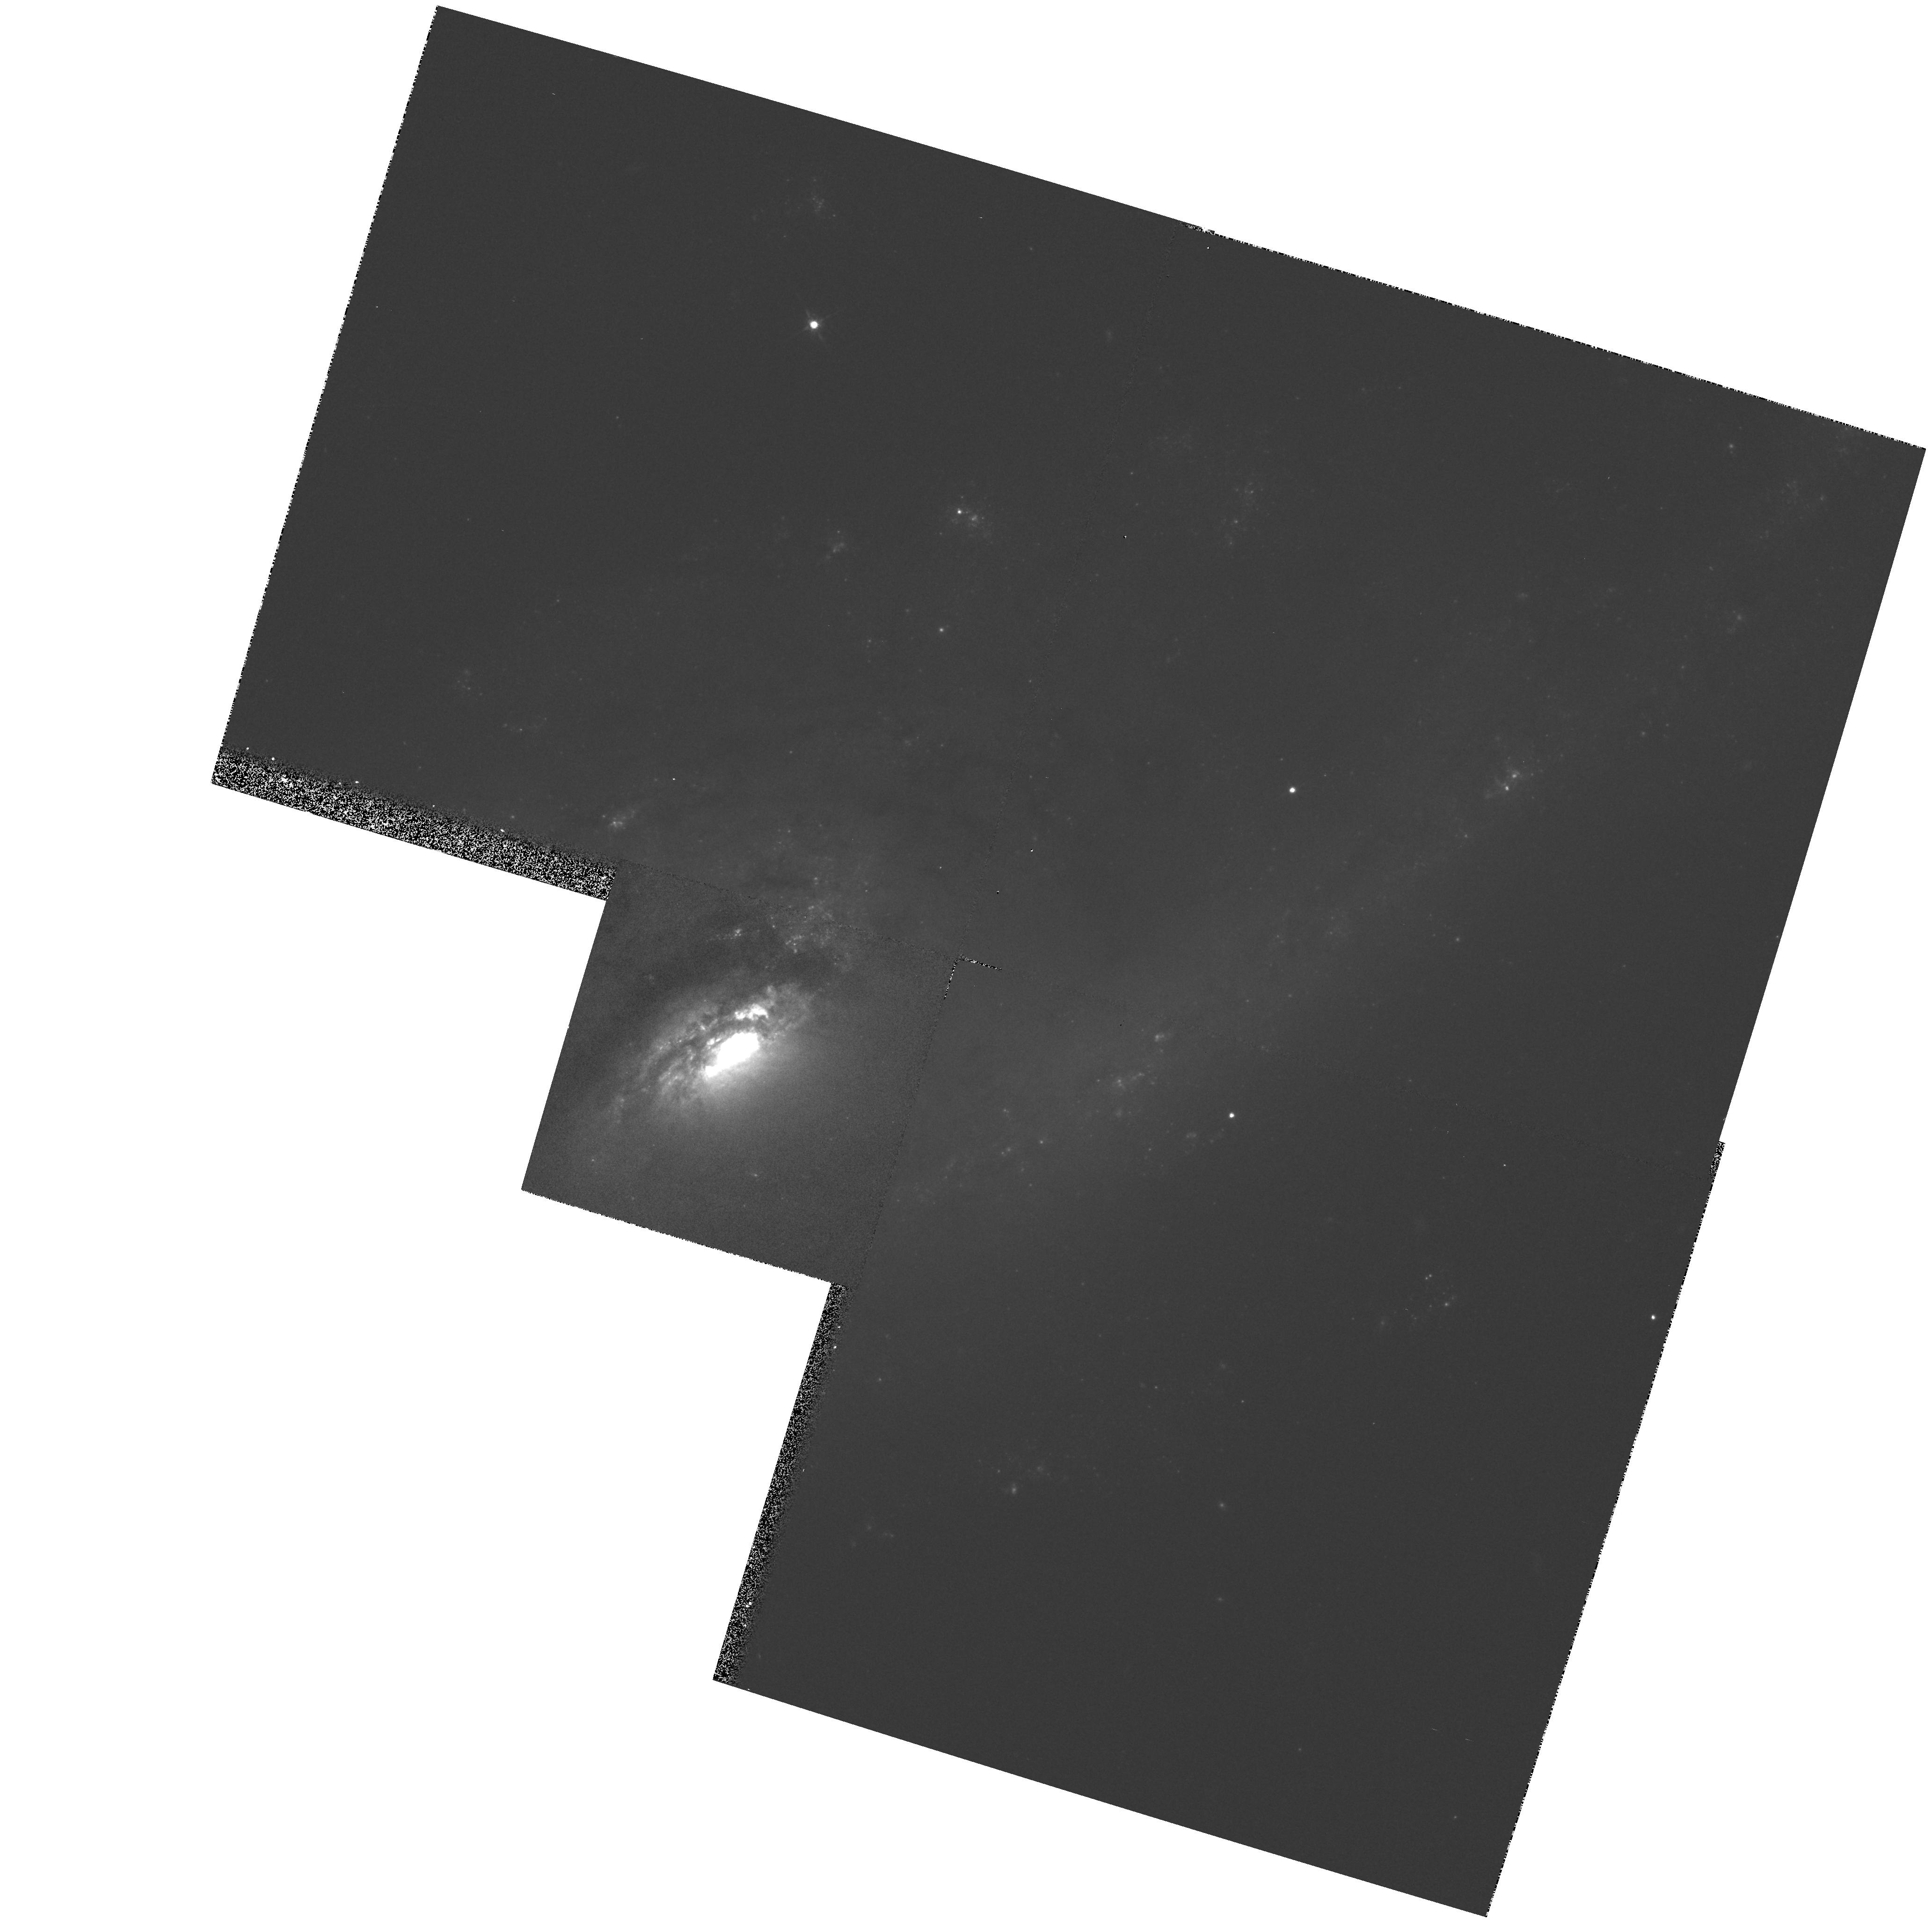
Target: NGC4536
Instrument: WFPC2/PC
Filter: F675W
Exposure: 5 min
Observation ID: hst_5375_06_wfpc2_pc_f675w_u2dt06

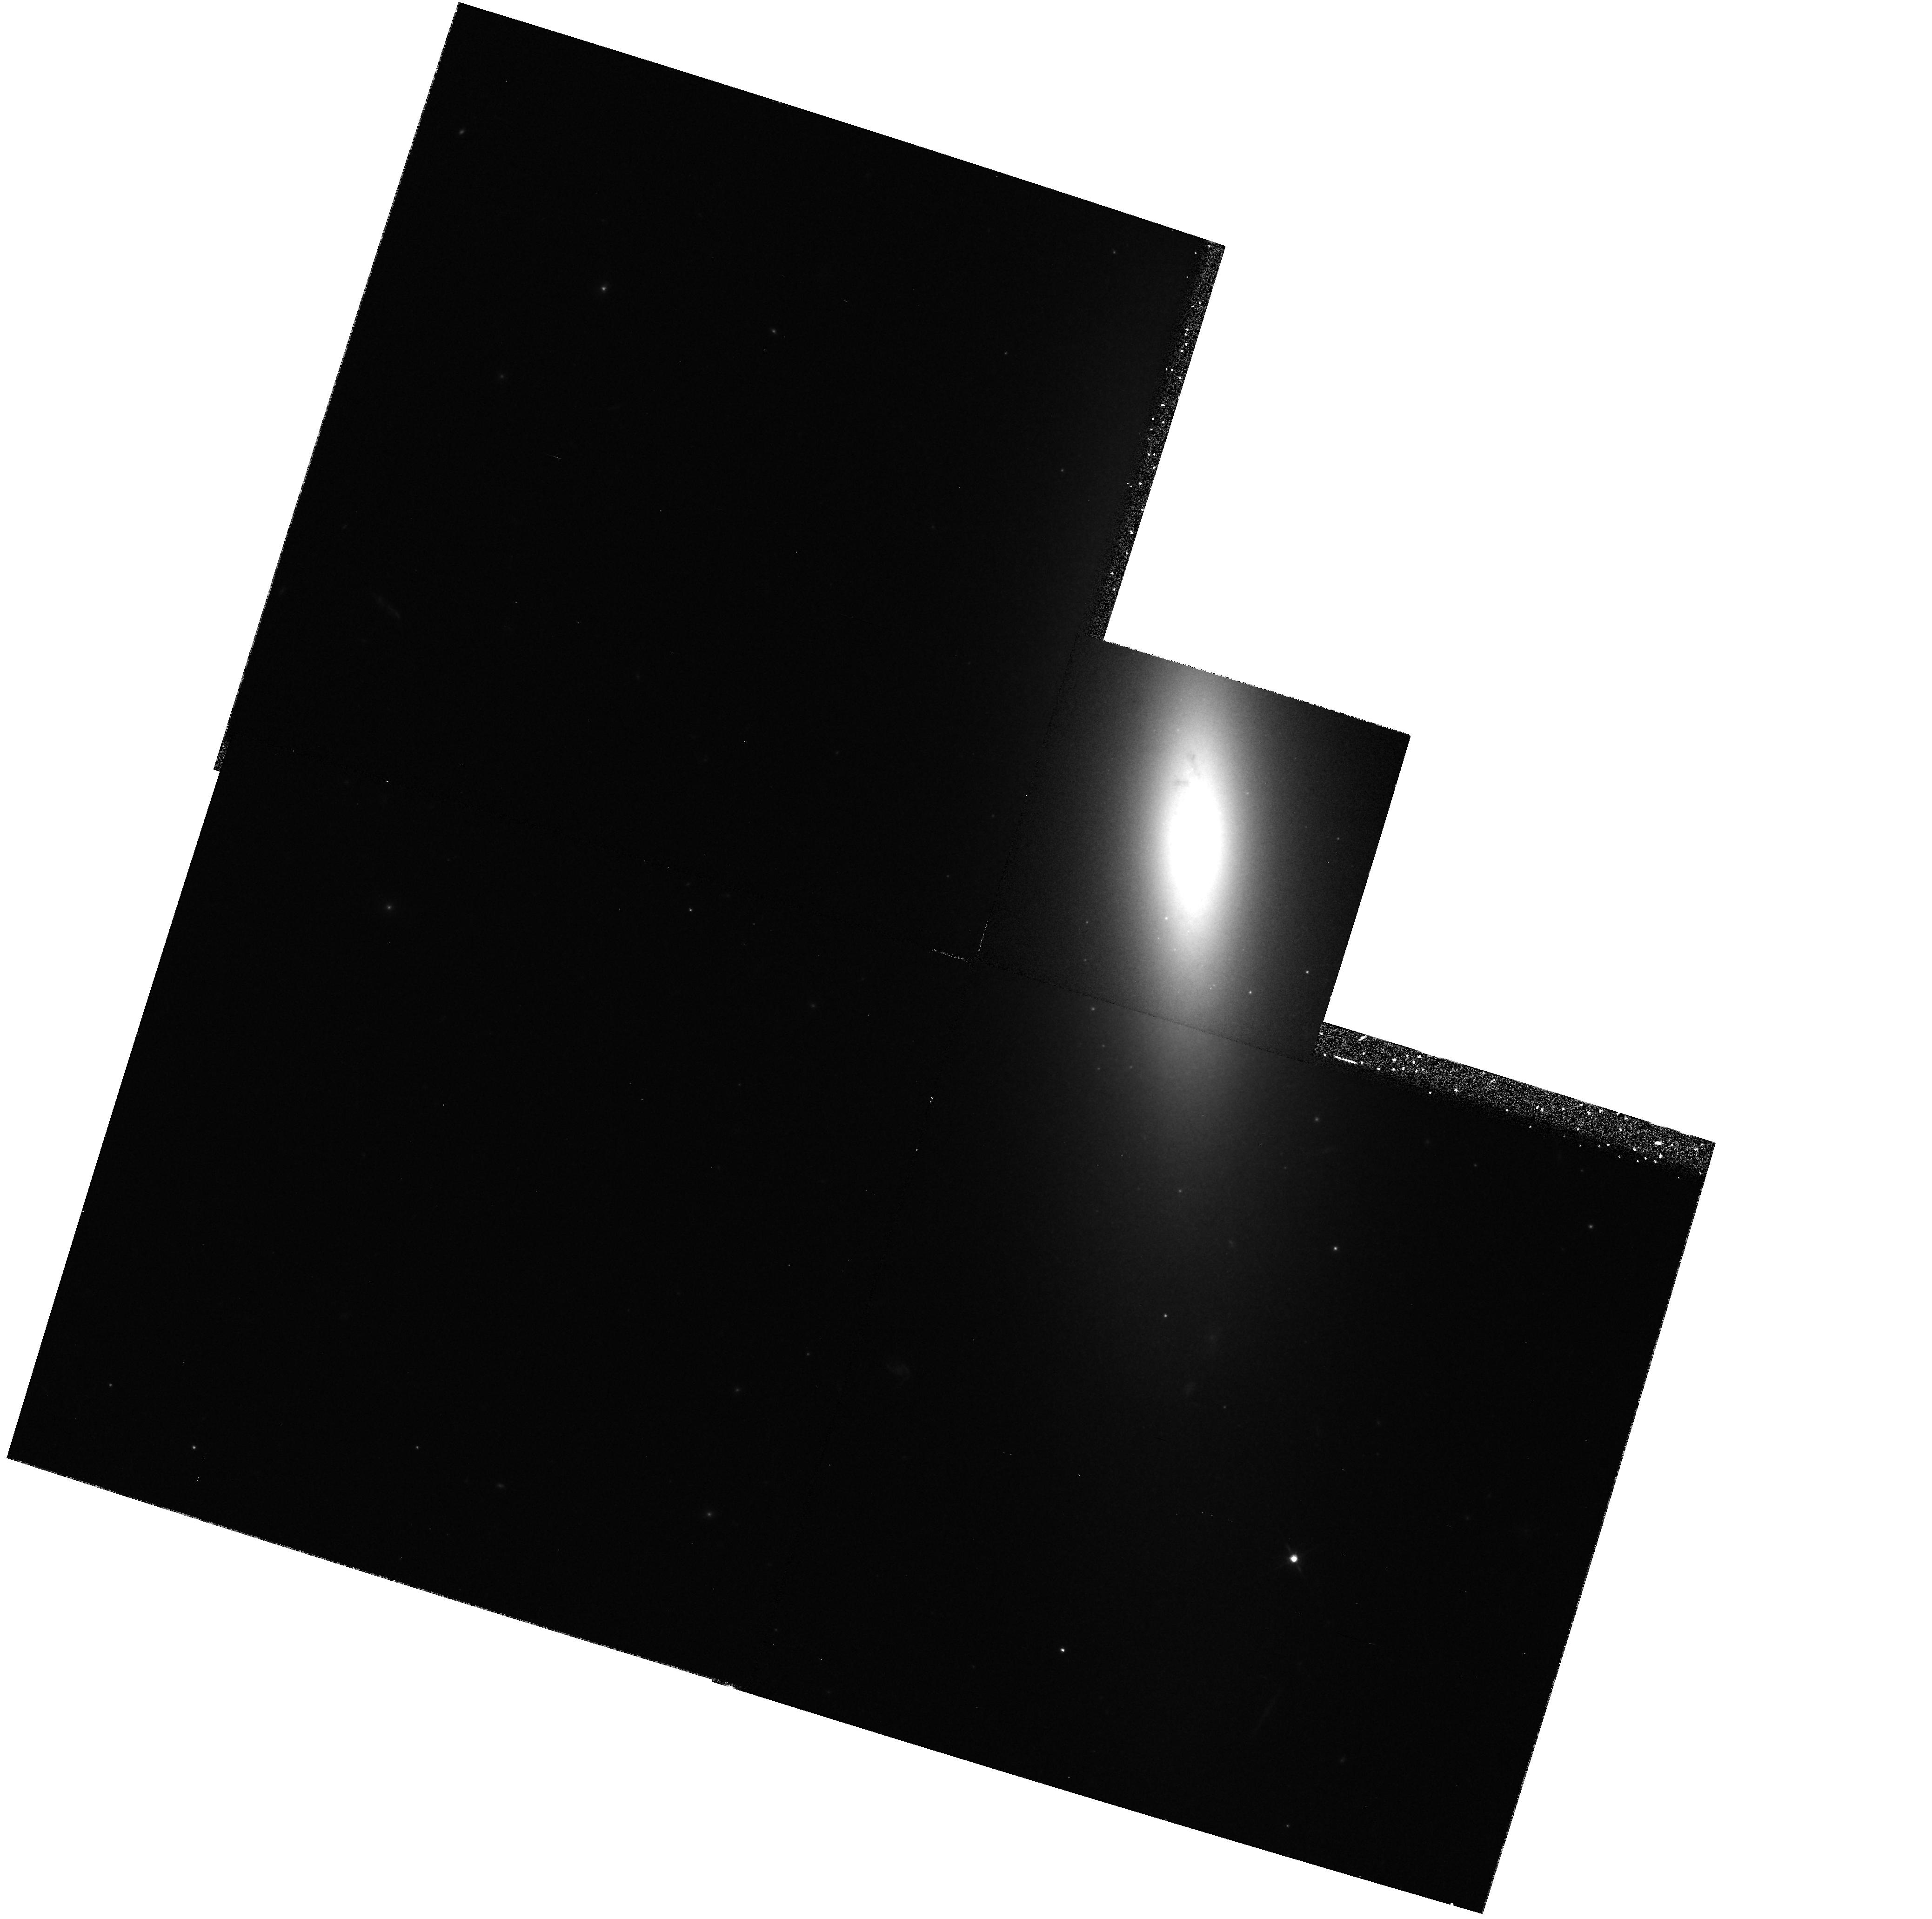
Target: NGC4550
Instrument: WFPC2/PC
Filter: F814W
Exposure: 20 min
Observation ID: hst_5375_07_wfpc2_pc_f814w_u2dt07

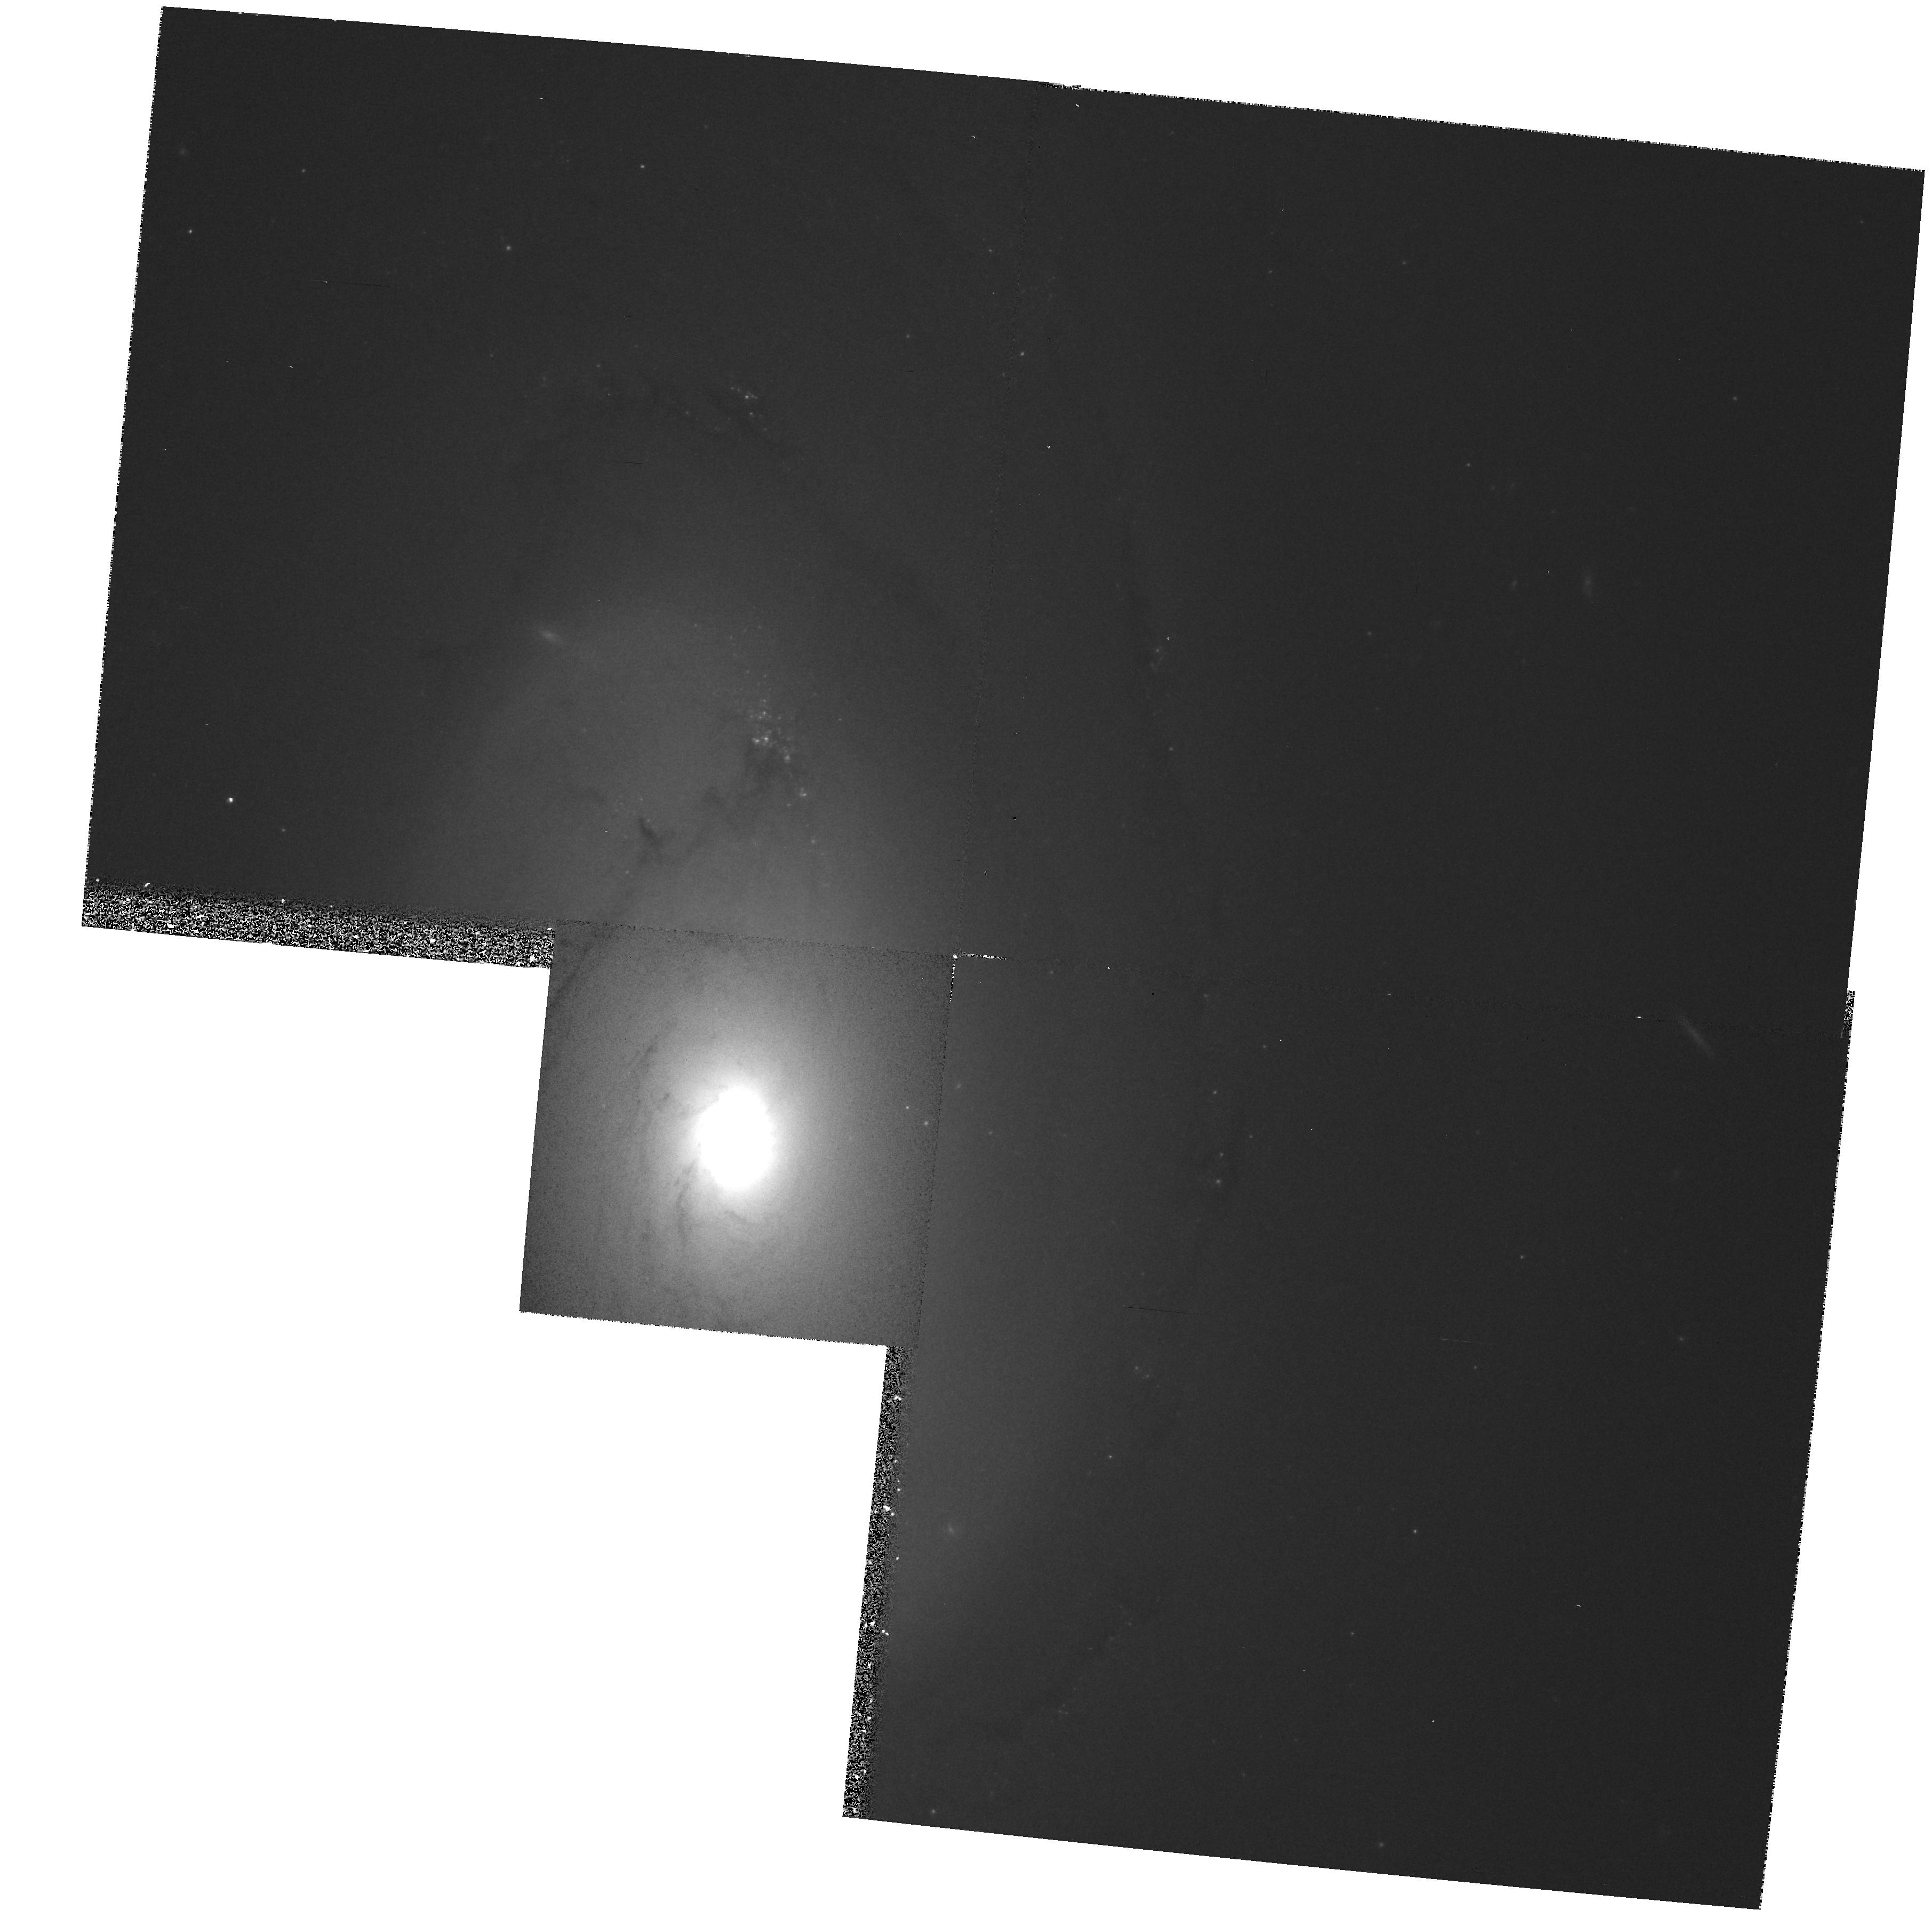
Target: NGC4450
Instrument: WFPC2/PC
Filter: F814W
Exposure: 9 min
Observation ID: hst_5375_04_wfpc2_pc_f814w_u2dt04

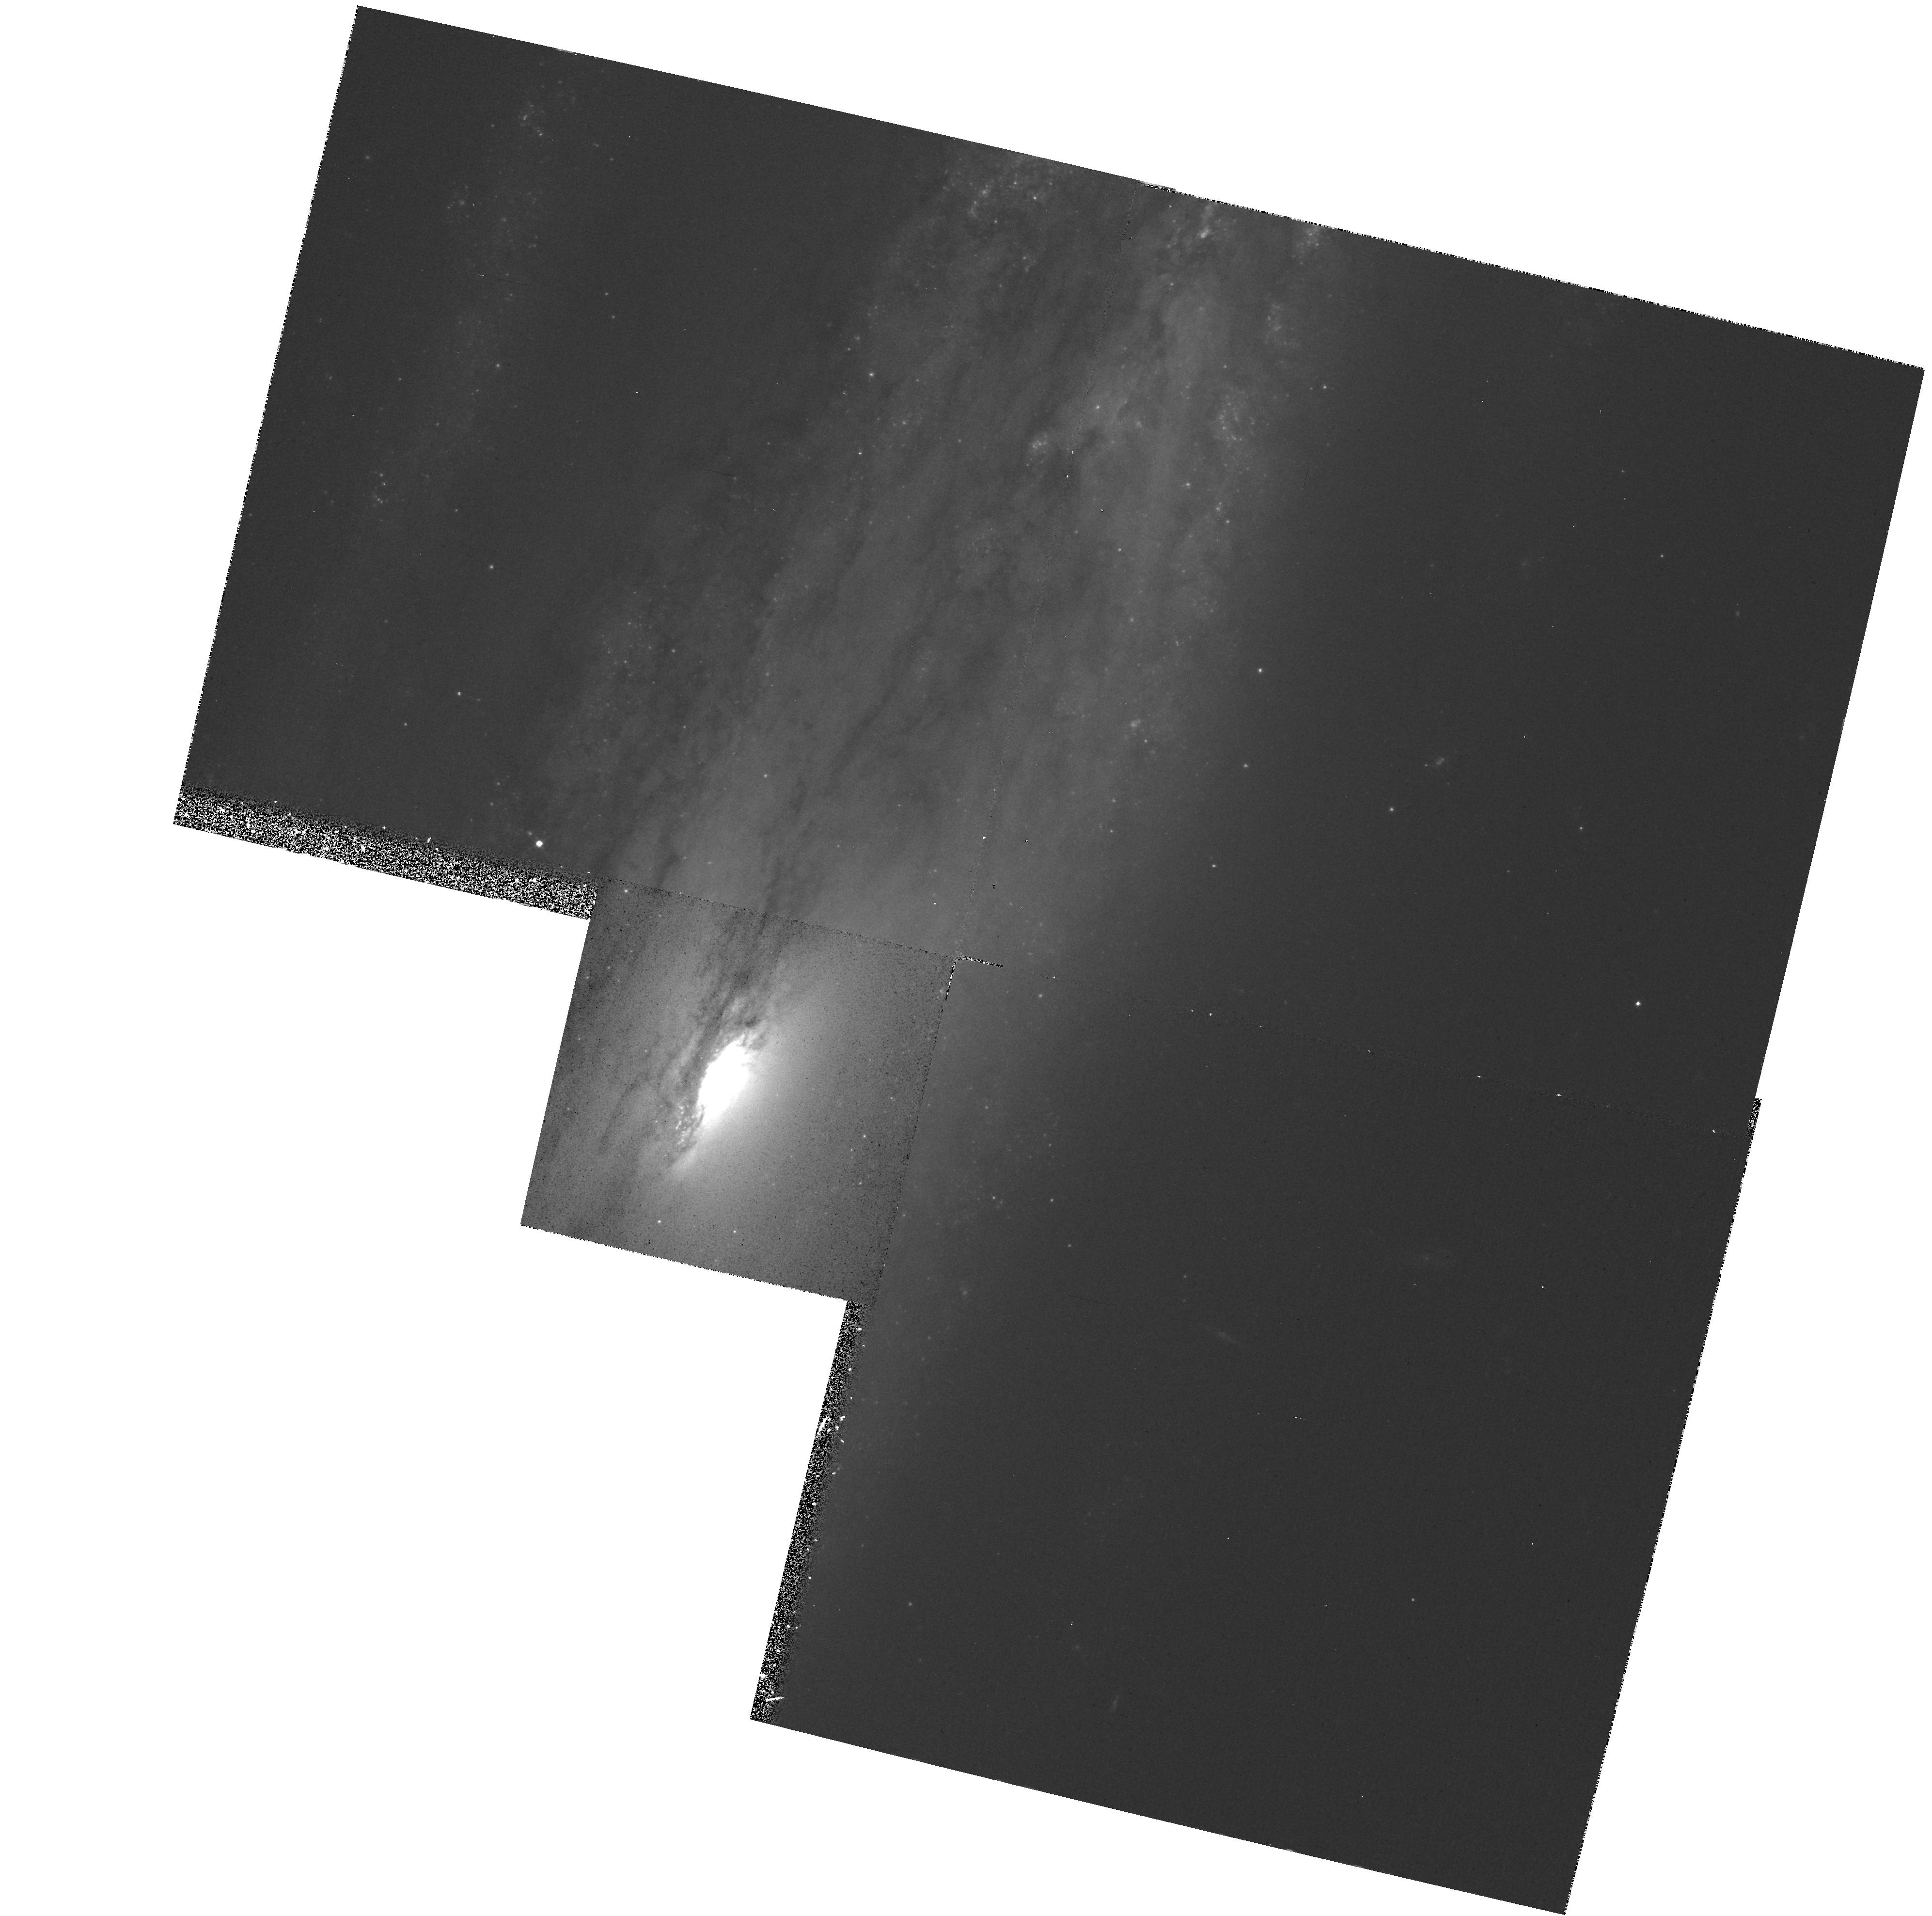
Target: NGC4192
Instrument: WFPC2/PC
Filter: F555W
Exposure: 11 min
Observation ID: hst_5375_01_wfpc2_pc_f555w_u2dt01

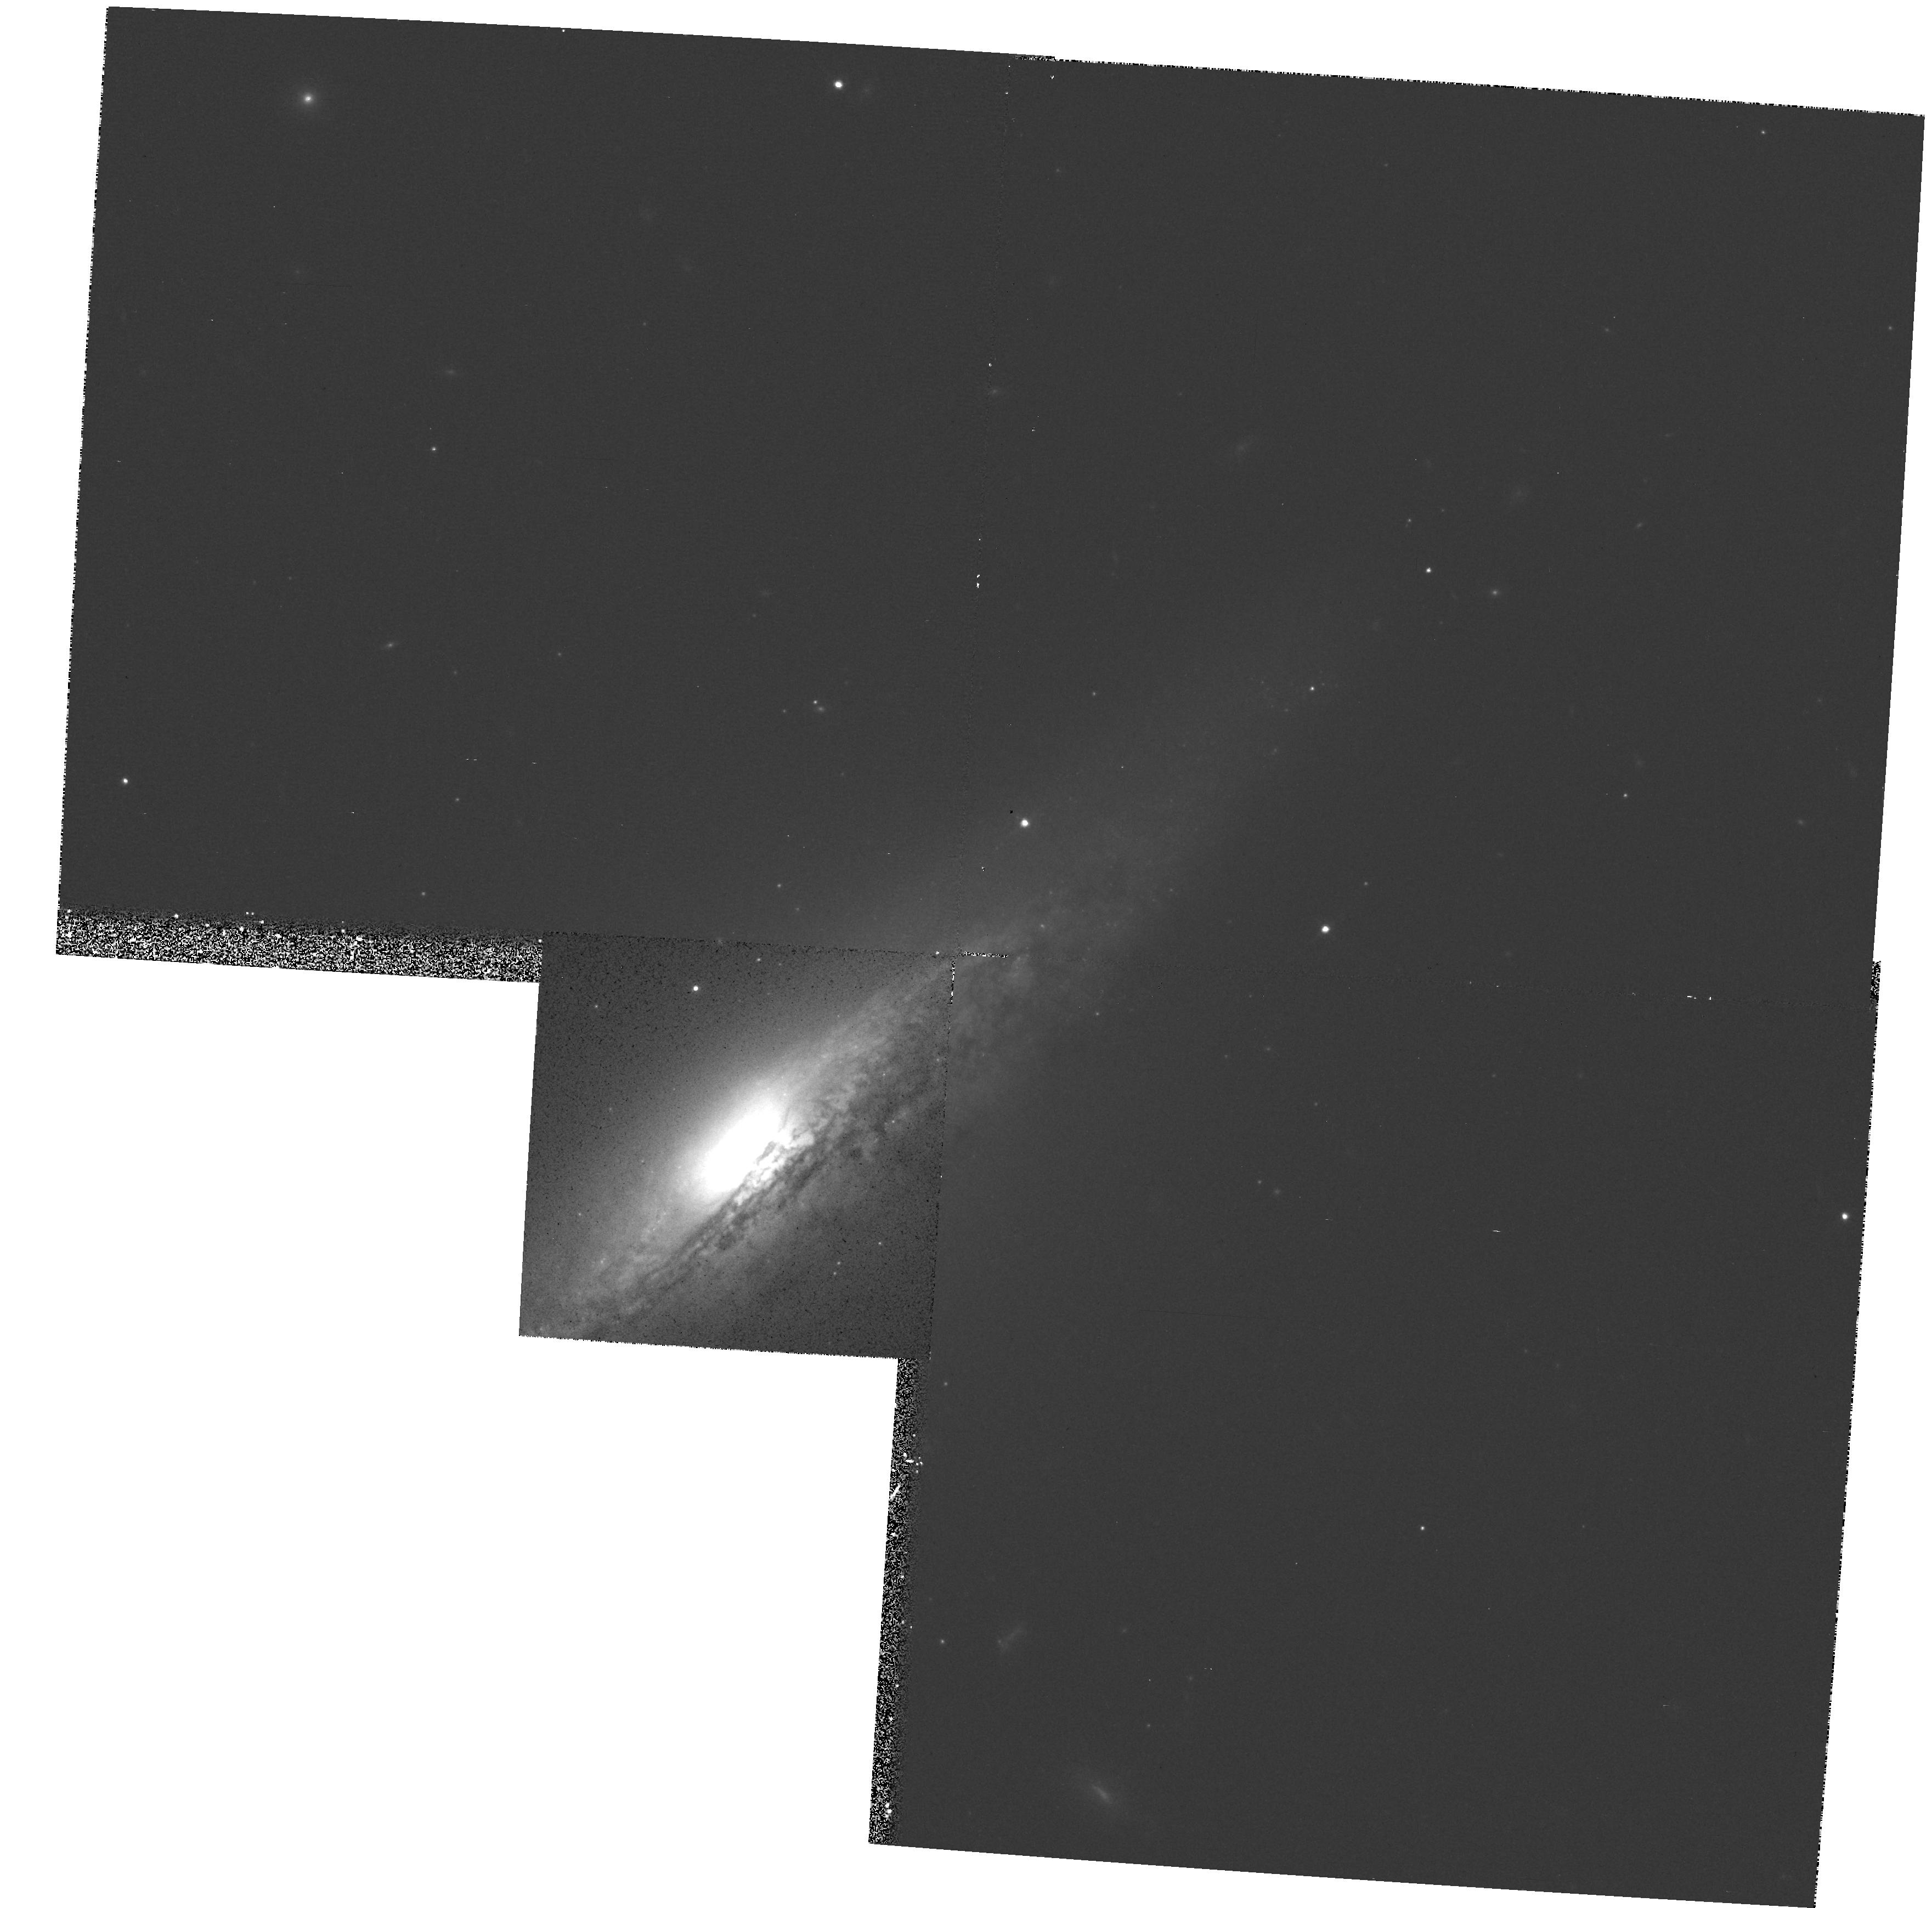
Target: NGC4343
Instrument: WFPC2/PC
Filter: F814W
Exposure: 11 min
Observation ID: hst_5375_02_wfpc2_pc_f814w_u2dt02

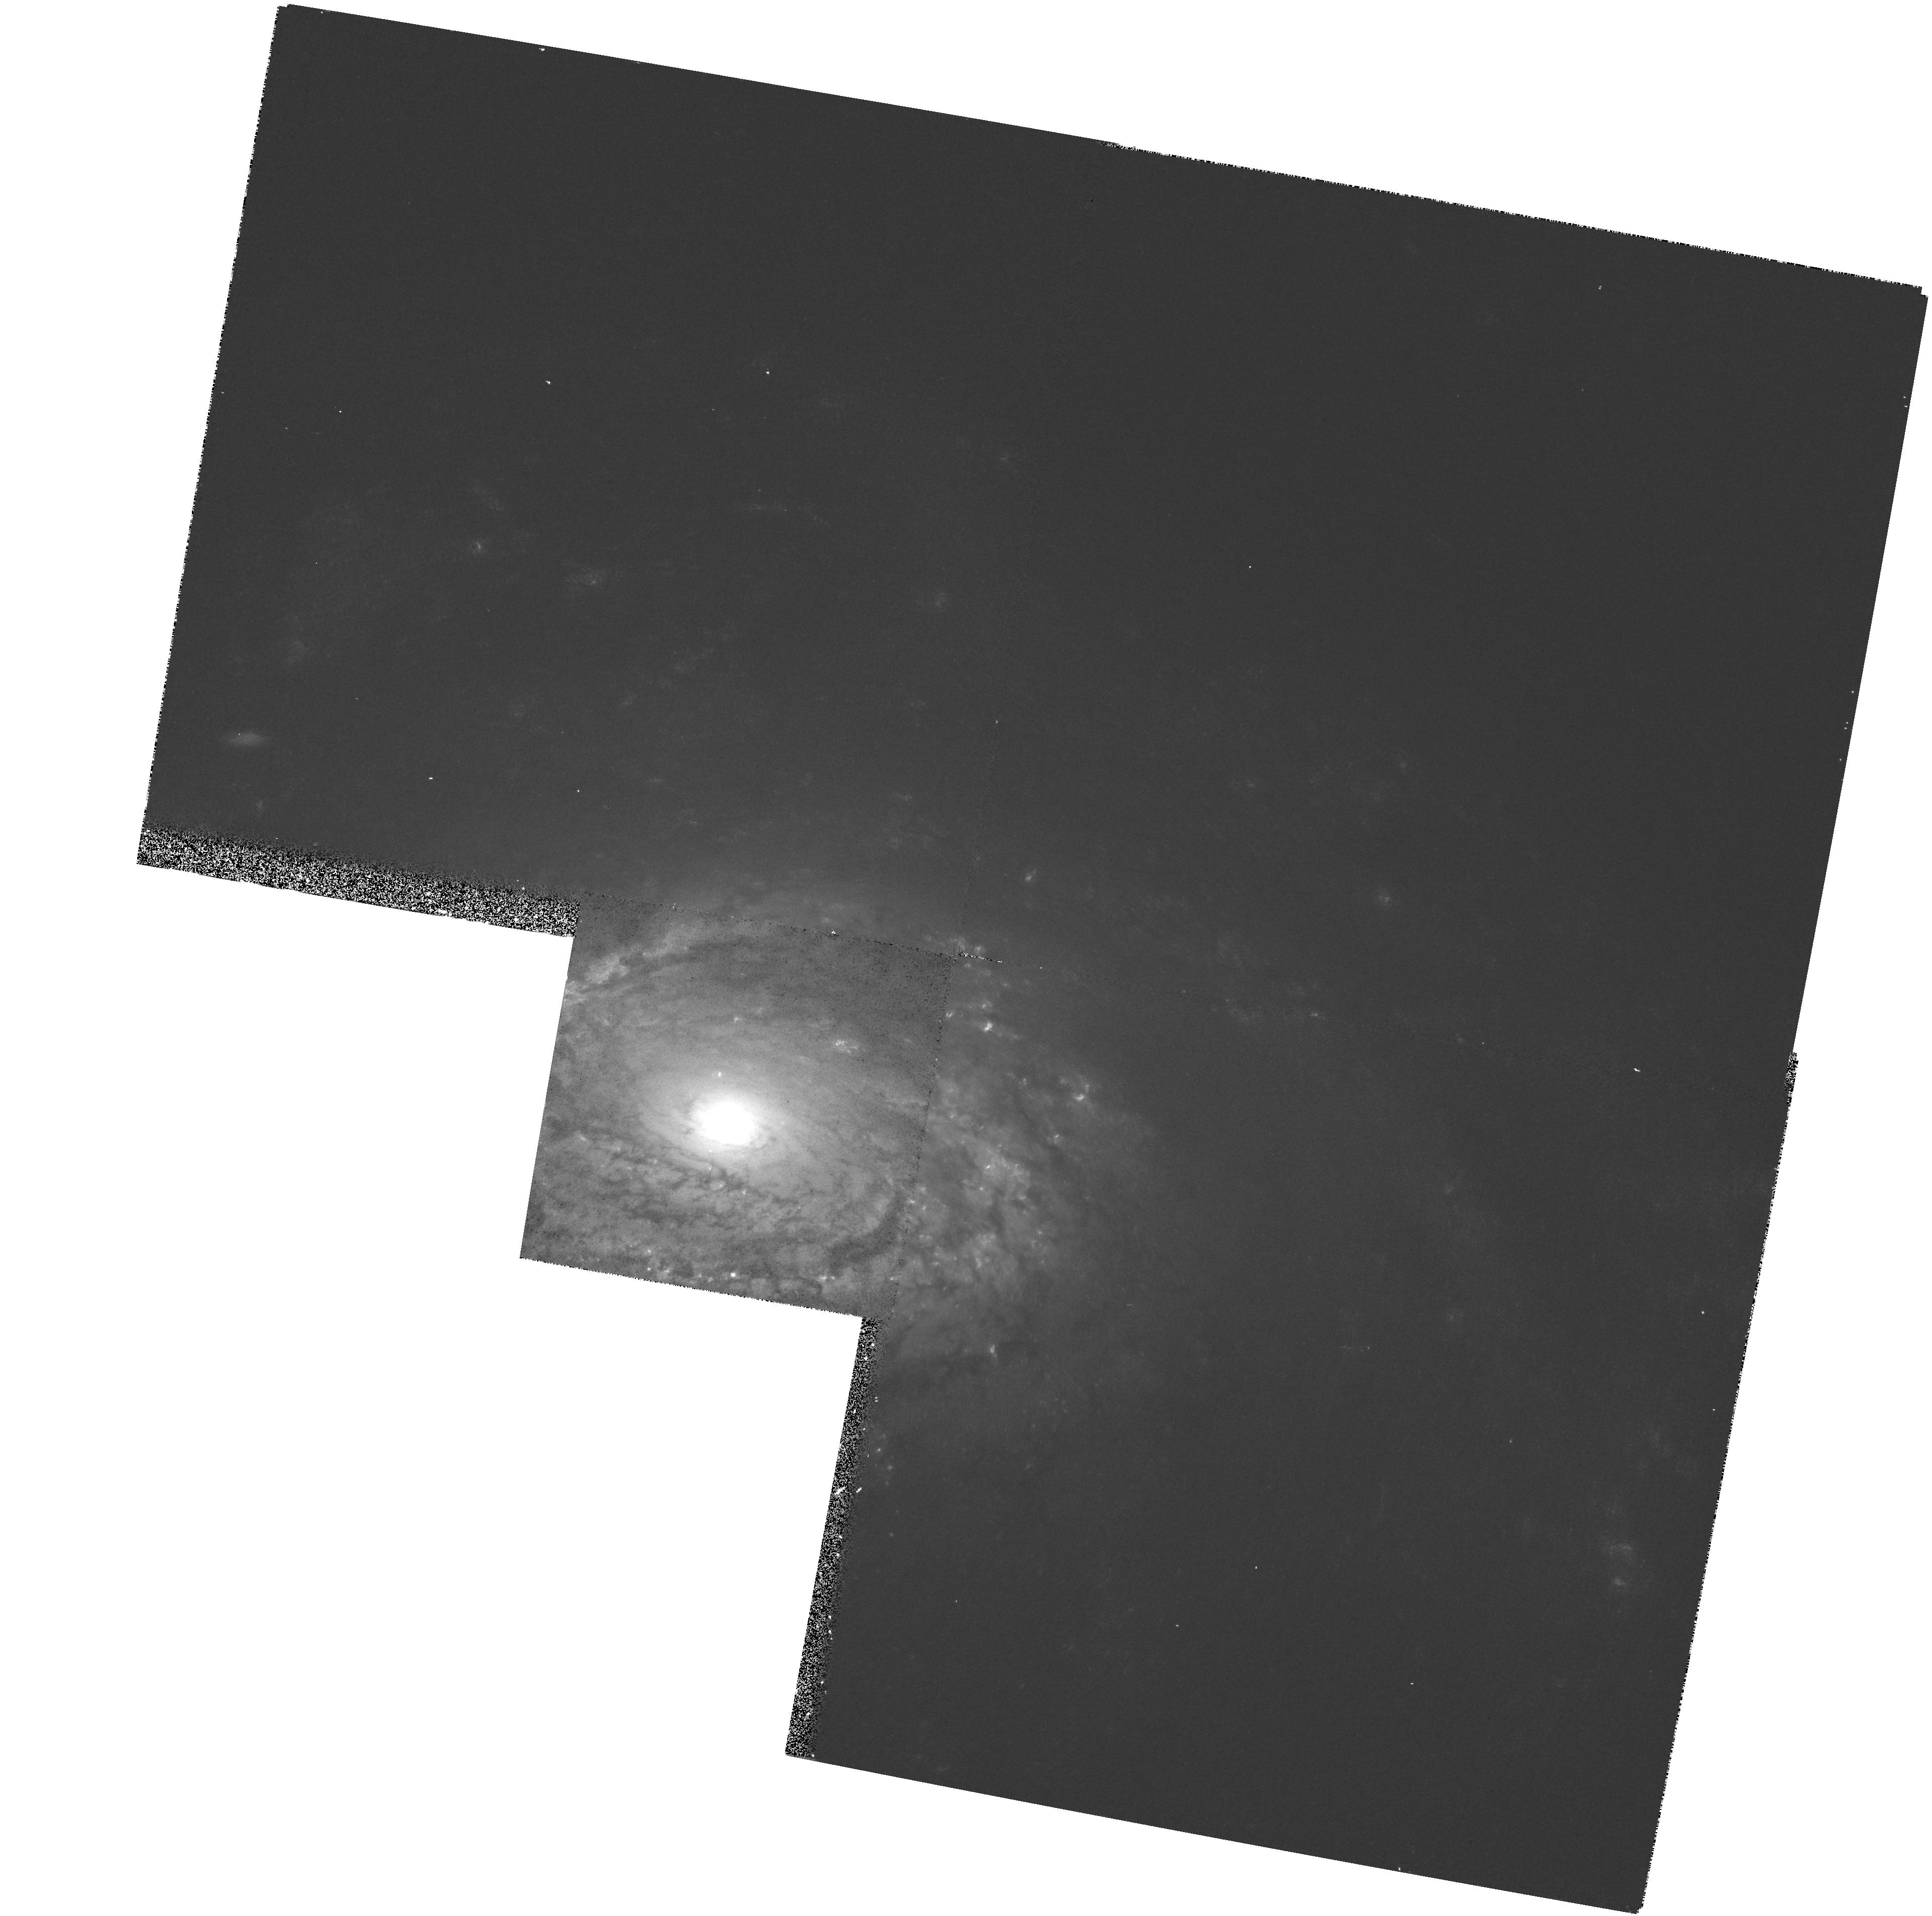
Target: NGC4651
Instrument: WFPC2/PC
Filter: F555W
Exposure: 11 min
Observation ID: hst_5375_09_wfpc2_pc_f555w_u2dt09

HIGH-RESOLUTION IMAGES OF VIRGO GALAXIES WITH KINEMATICALLY DISTINCT CORES: CYCLE4 MED (PI: Rubin, Vera C.)

Ground-based spectroscopic observations by Rubin and Kenney taken at high velocity resolution and high spatial scale show that about 20 percent of the 80 galaxies observed in the Virgo Cluster have rapidly rotating, kinematically distinct cores extending only a few arcsec. These galaxies span Hubble types E through Sc. We propose to image a sample of seven of these galaxies with the WFPC2, each in two colors (F555W and F814W). One galaxy with strong line emission (NGC 4536) will also be imaged in H-alpha. In addition, we will image 2 "normal" galaxies in the Virgo Cluster to act as a control sample.